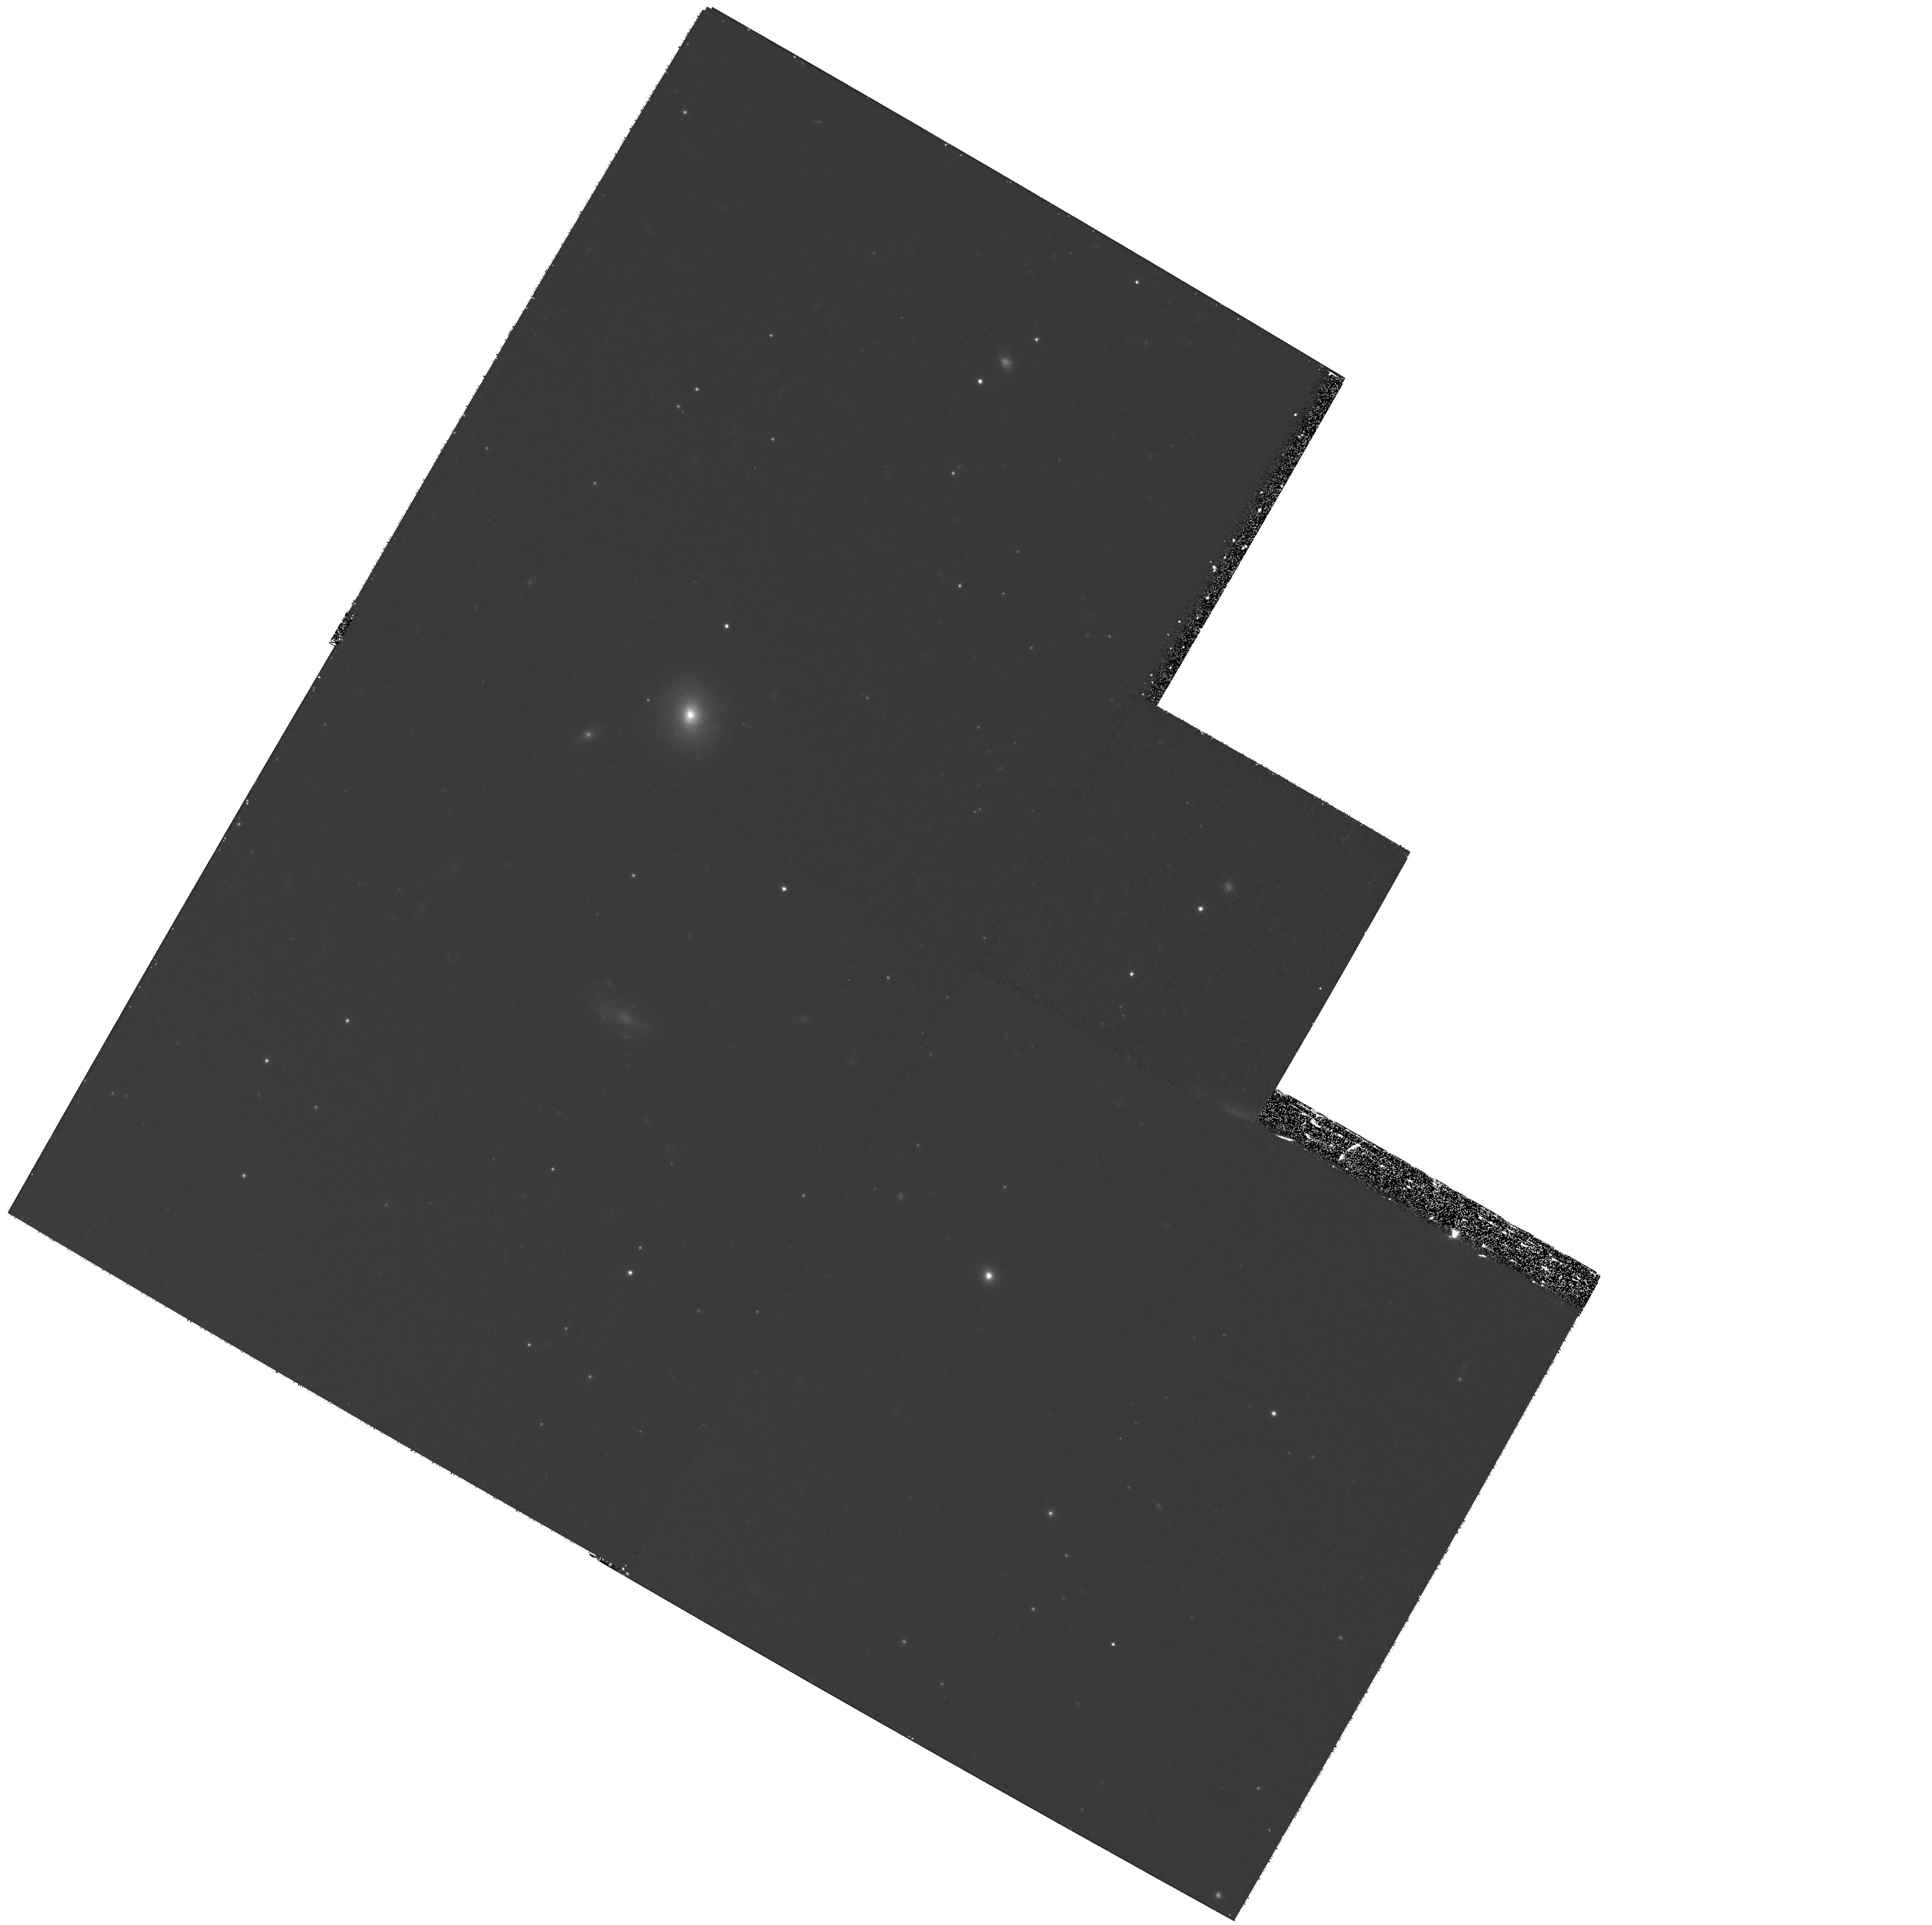
Target: NGC4472-FIELD3. Instrument: WFPC2/PC. Filter: F555W. Exposure: 1.2 h. Observation ID: hst_11209_03_wfpc2_pc_f555w_ua0u03

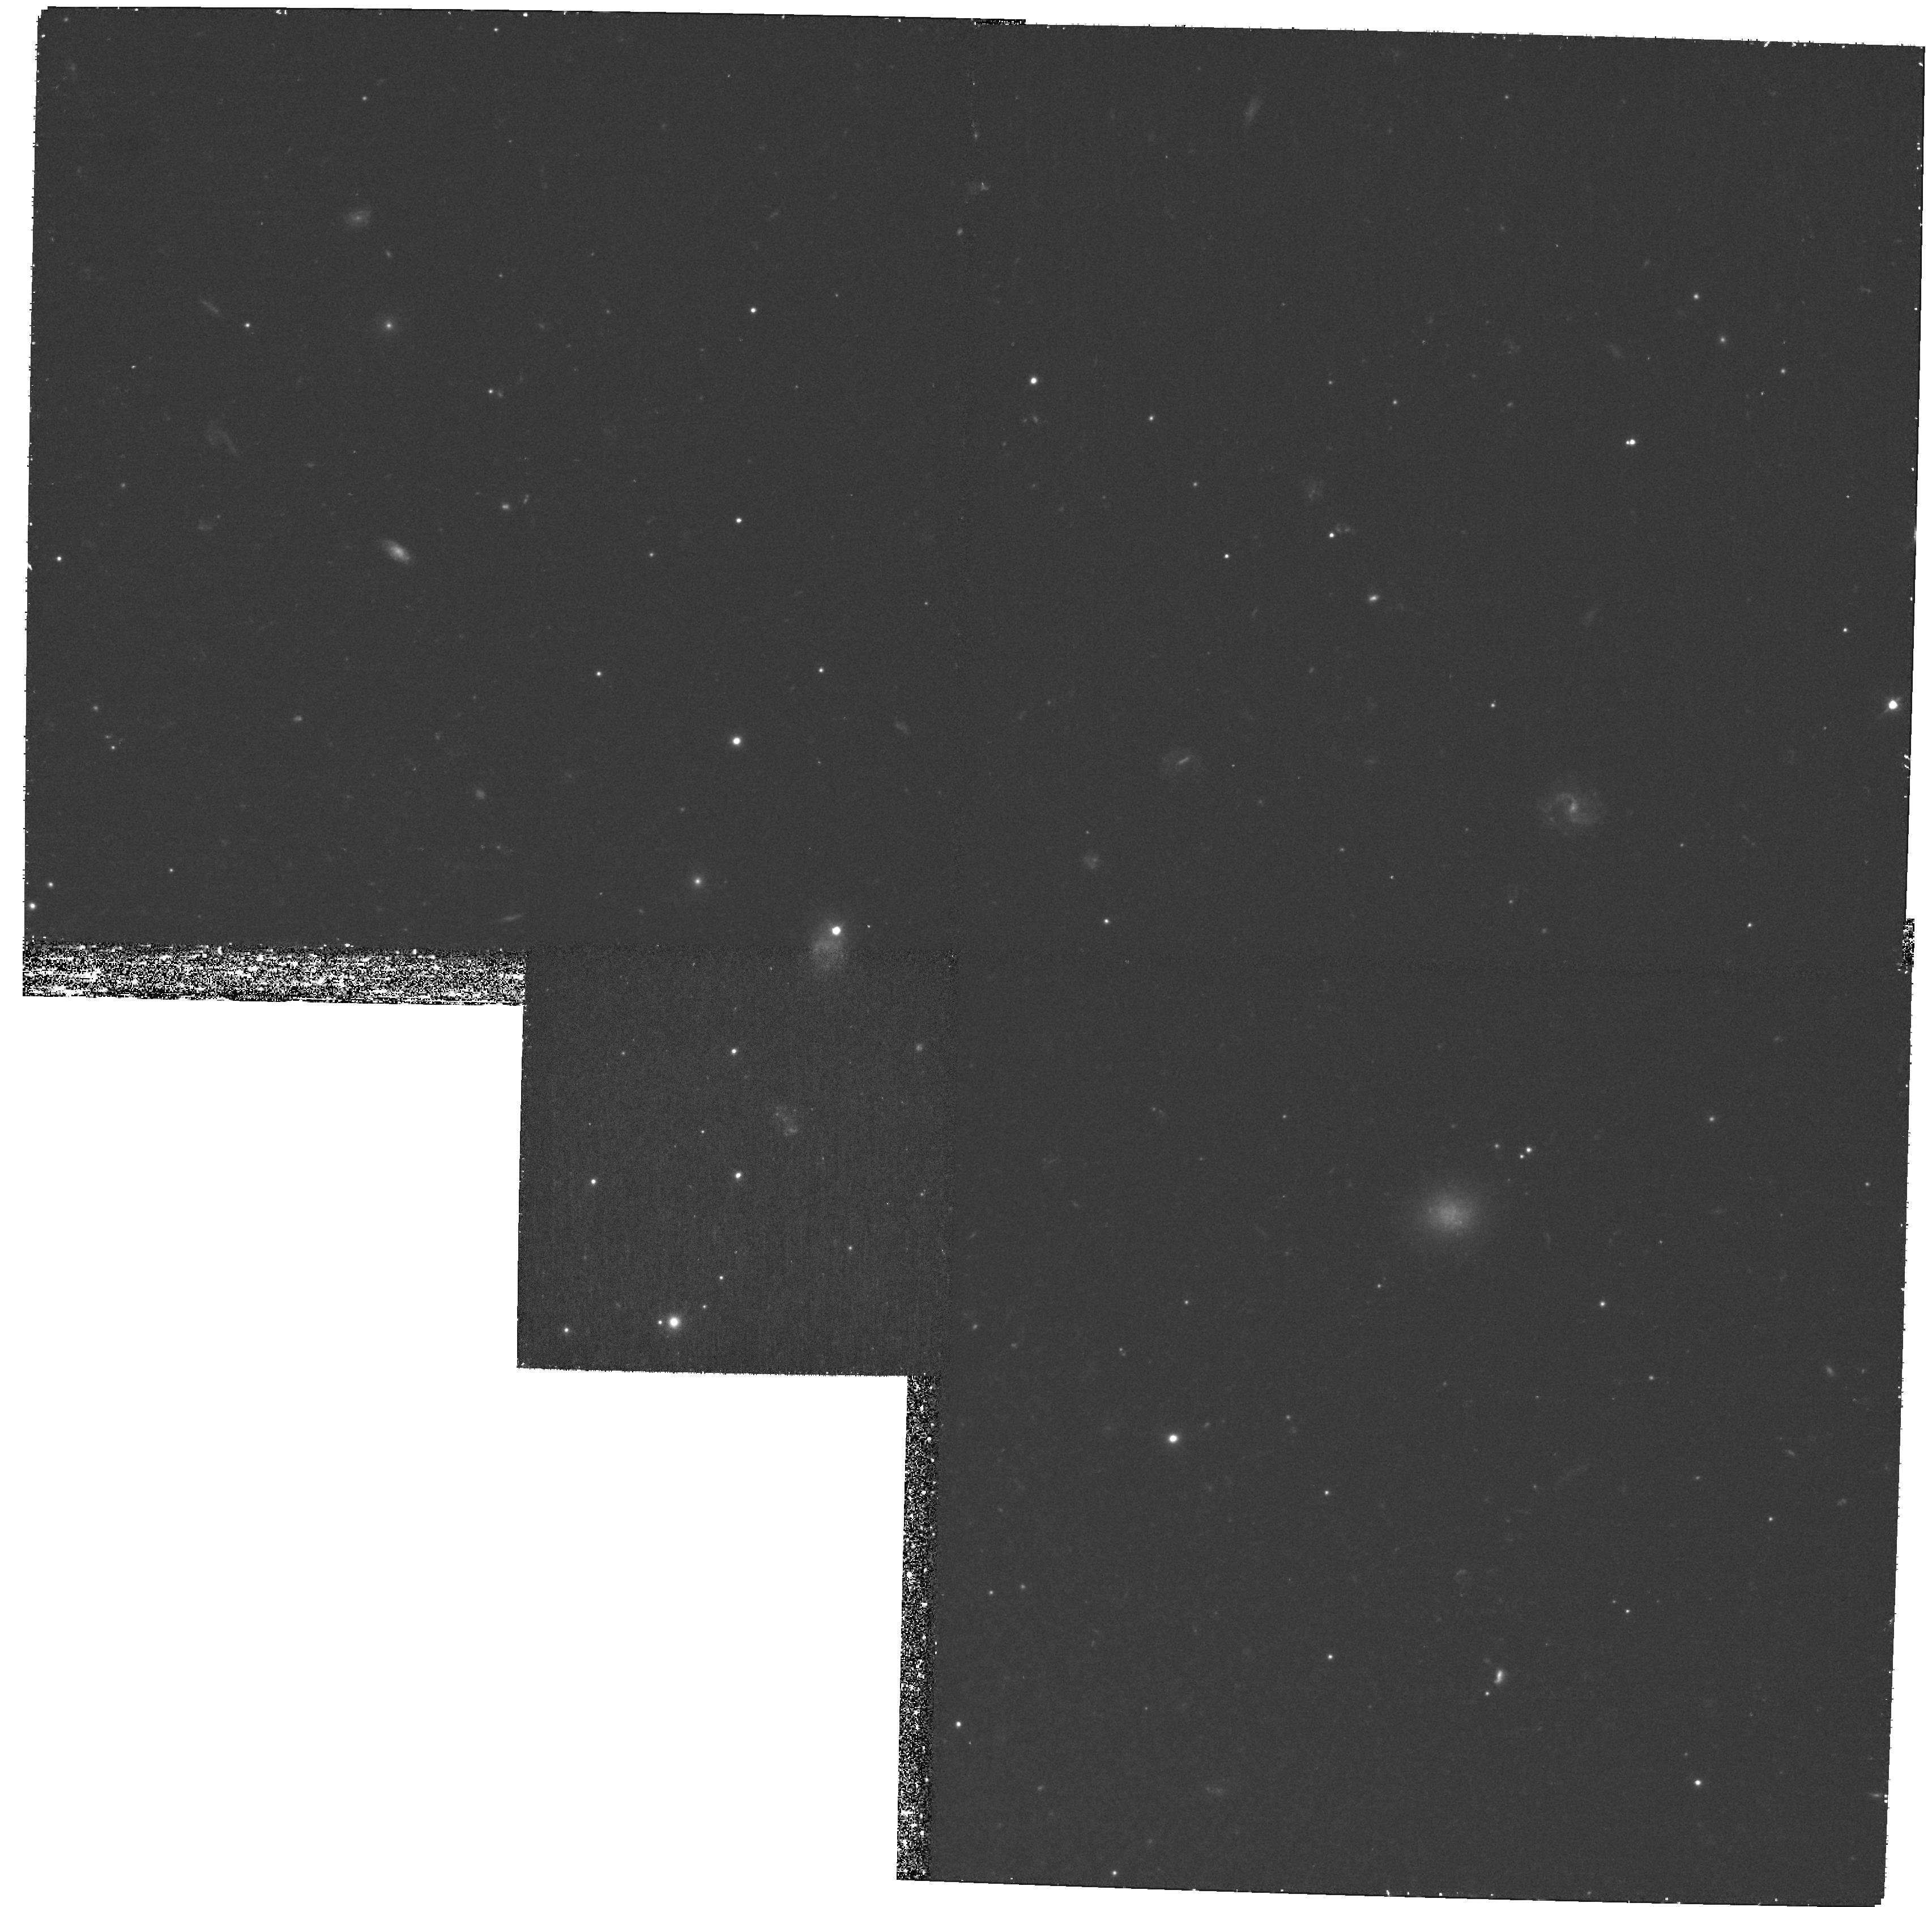
Target: NGC4472-FIELD2. Instrument: WFPC2/PC. Filter: F555W. Exposure: 1.2 h. Observation ID: hst_11209_02_wfpc2_pc_f555w_ua0u02

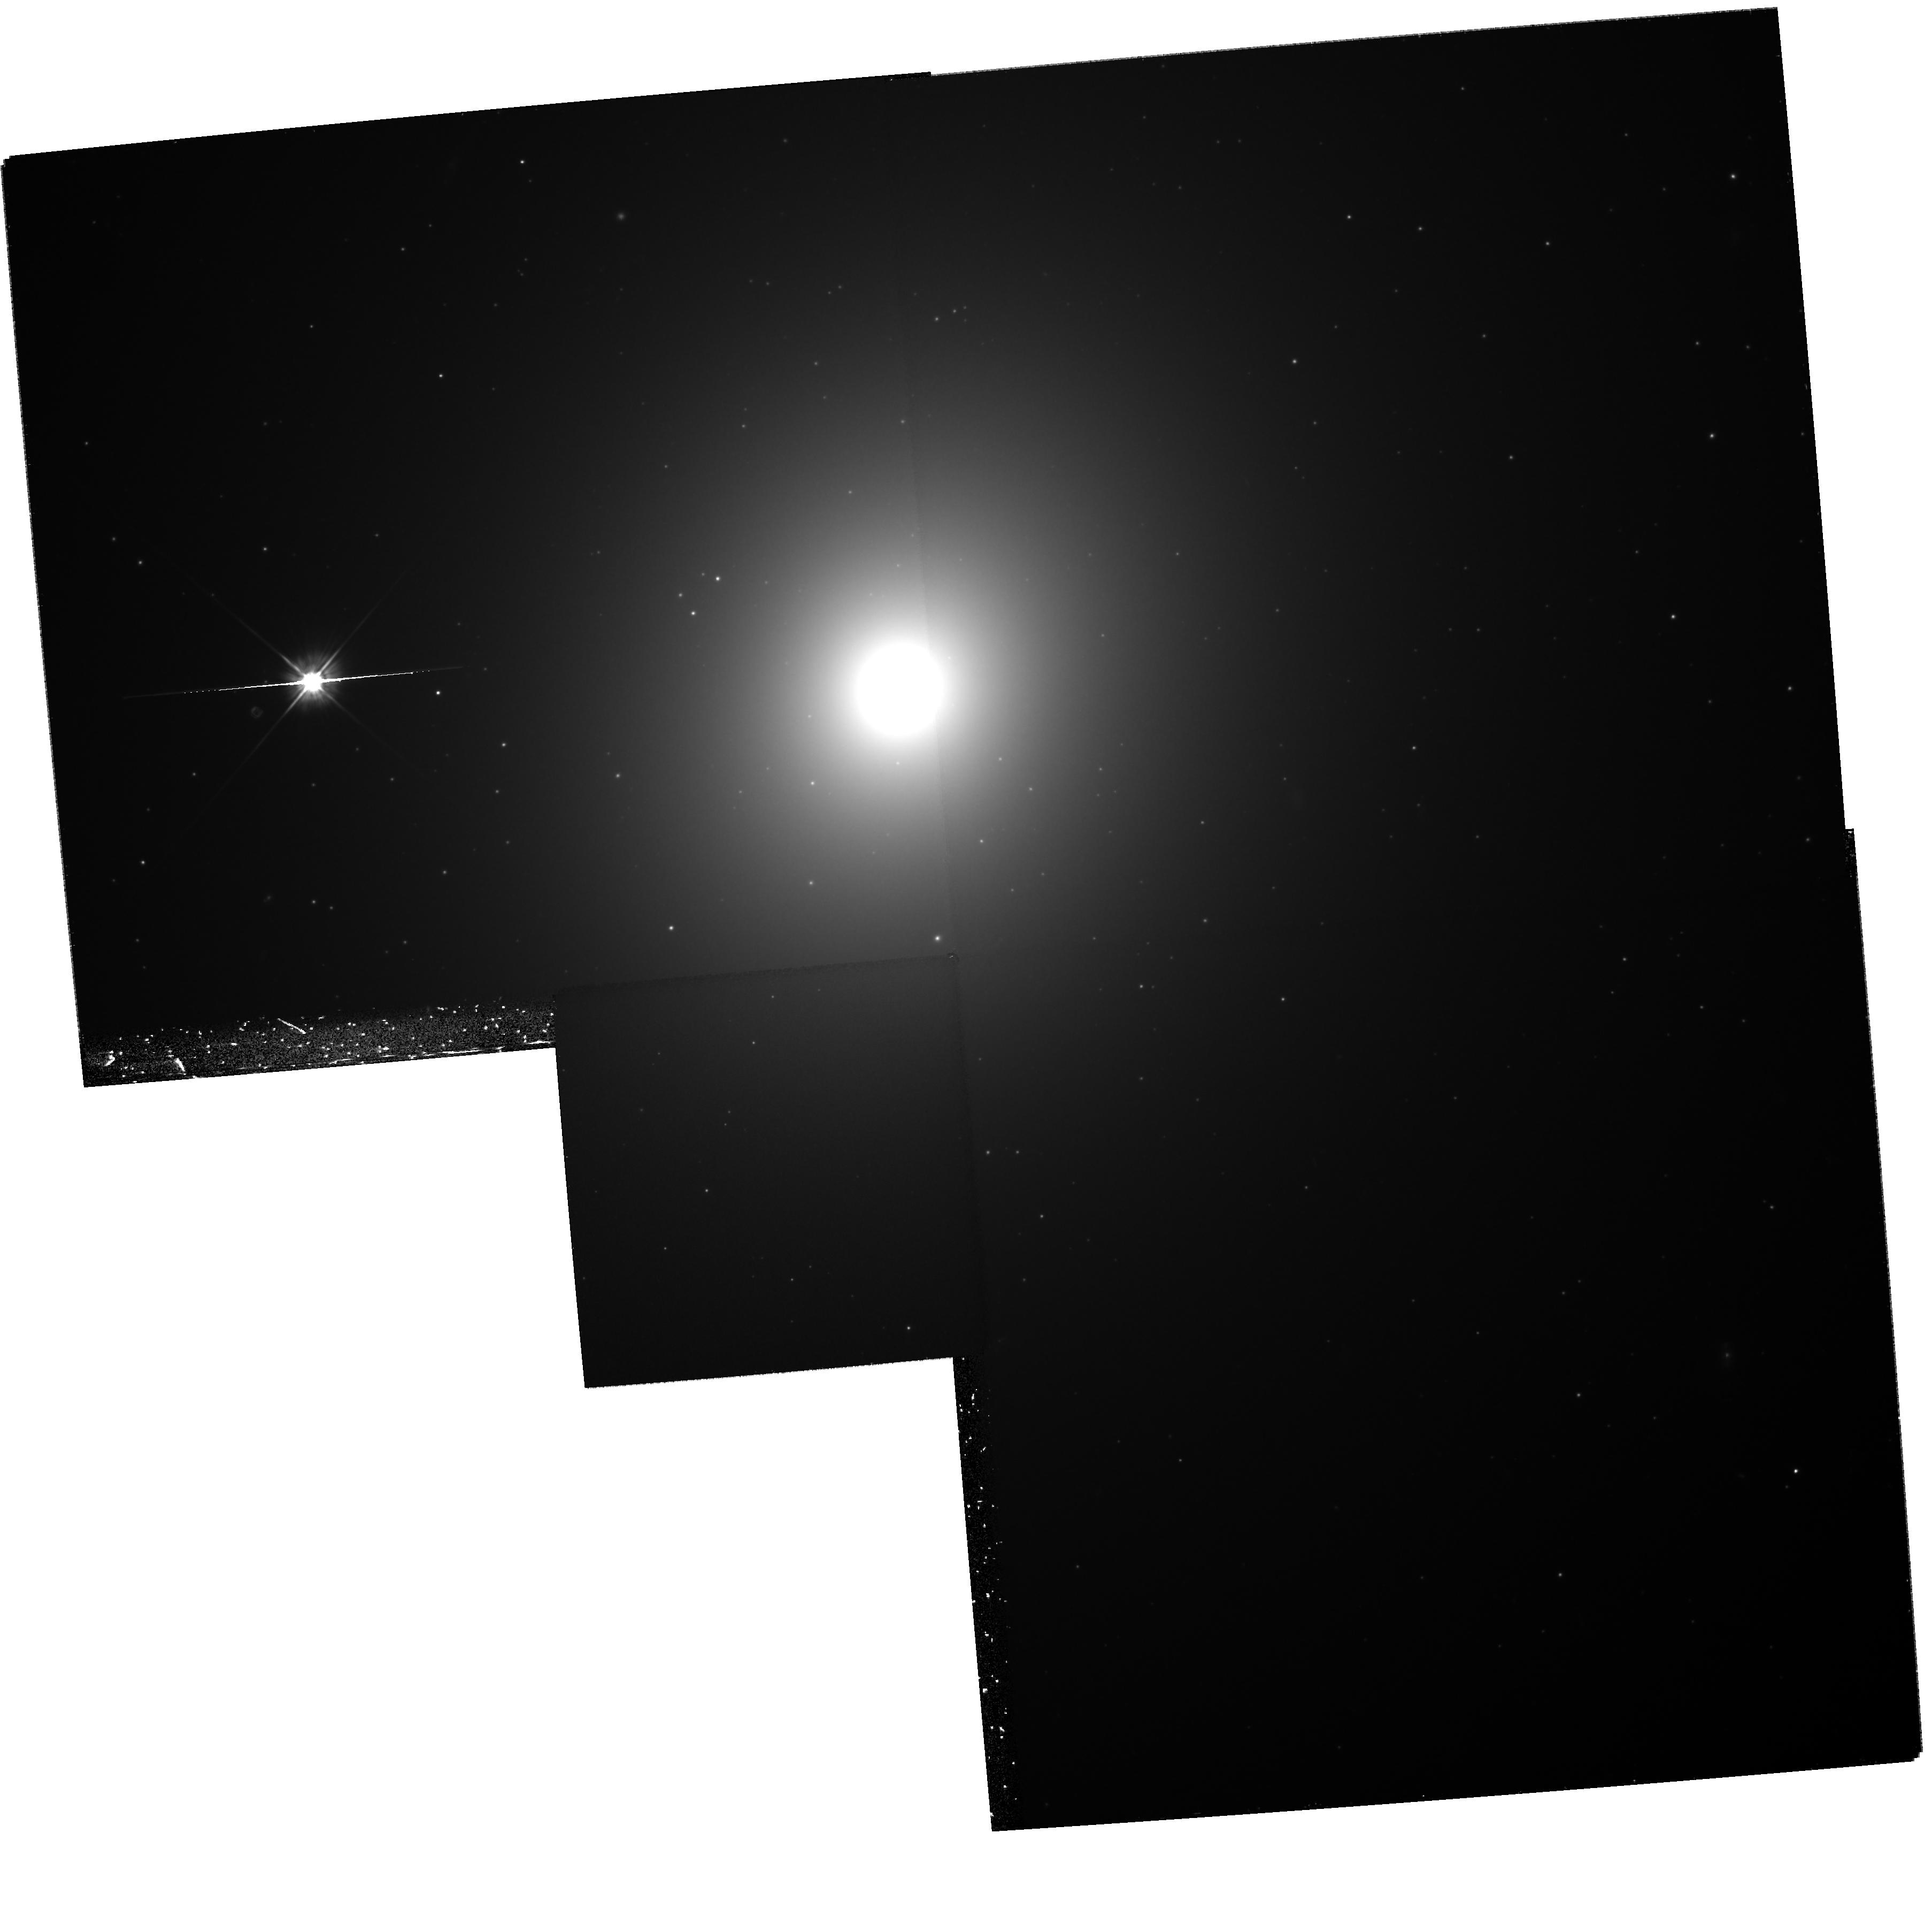
Target: NGC4472-FIELD5. Instrument: WFPC2/PC. Filter: F555W. Exposure: 1.2 h. Observation ID: hst_11209_05_wfpc2_pc_f555w_ua0u05

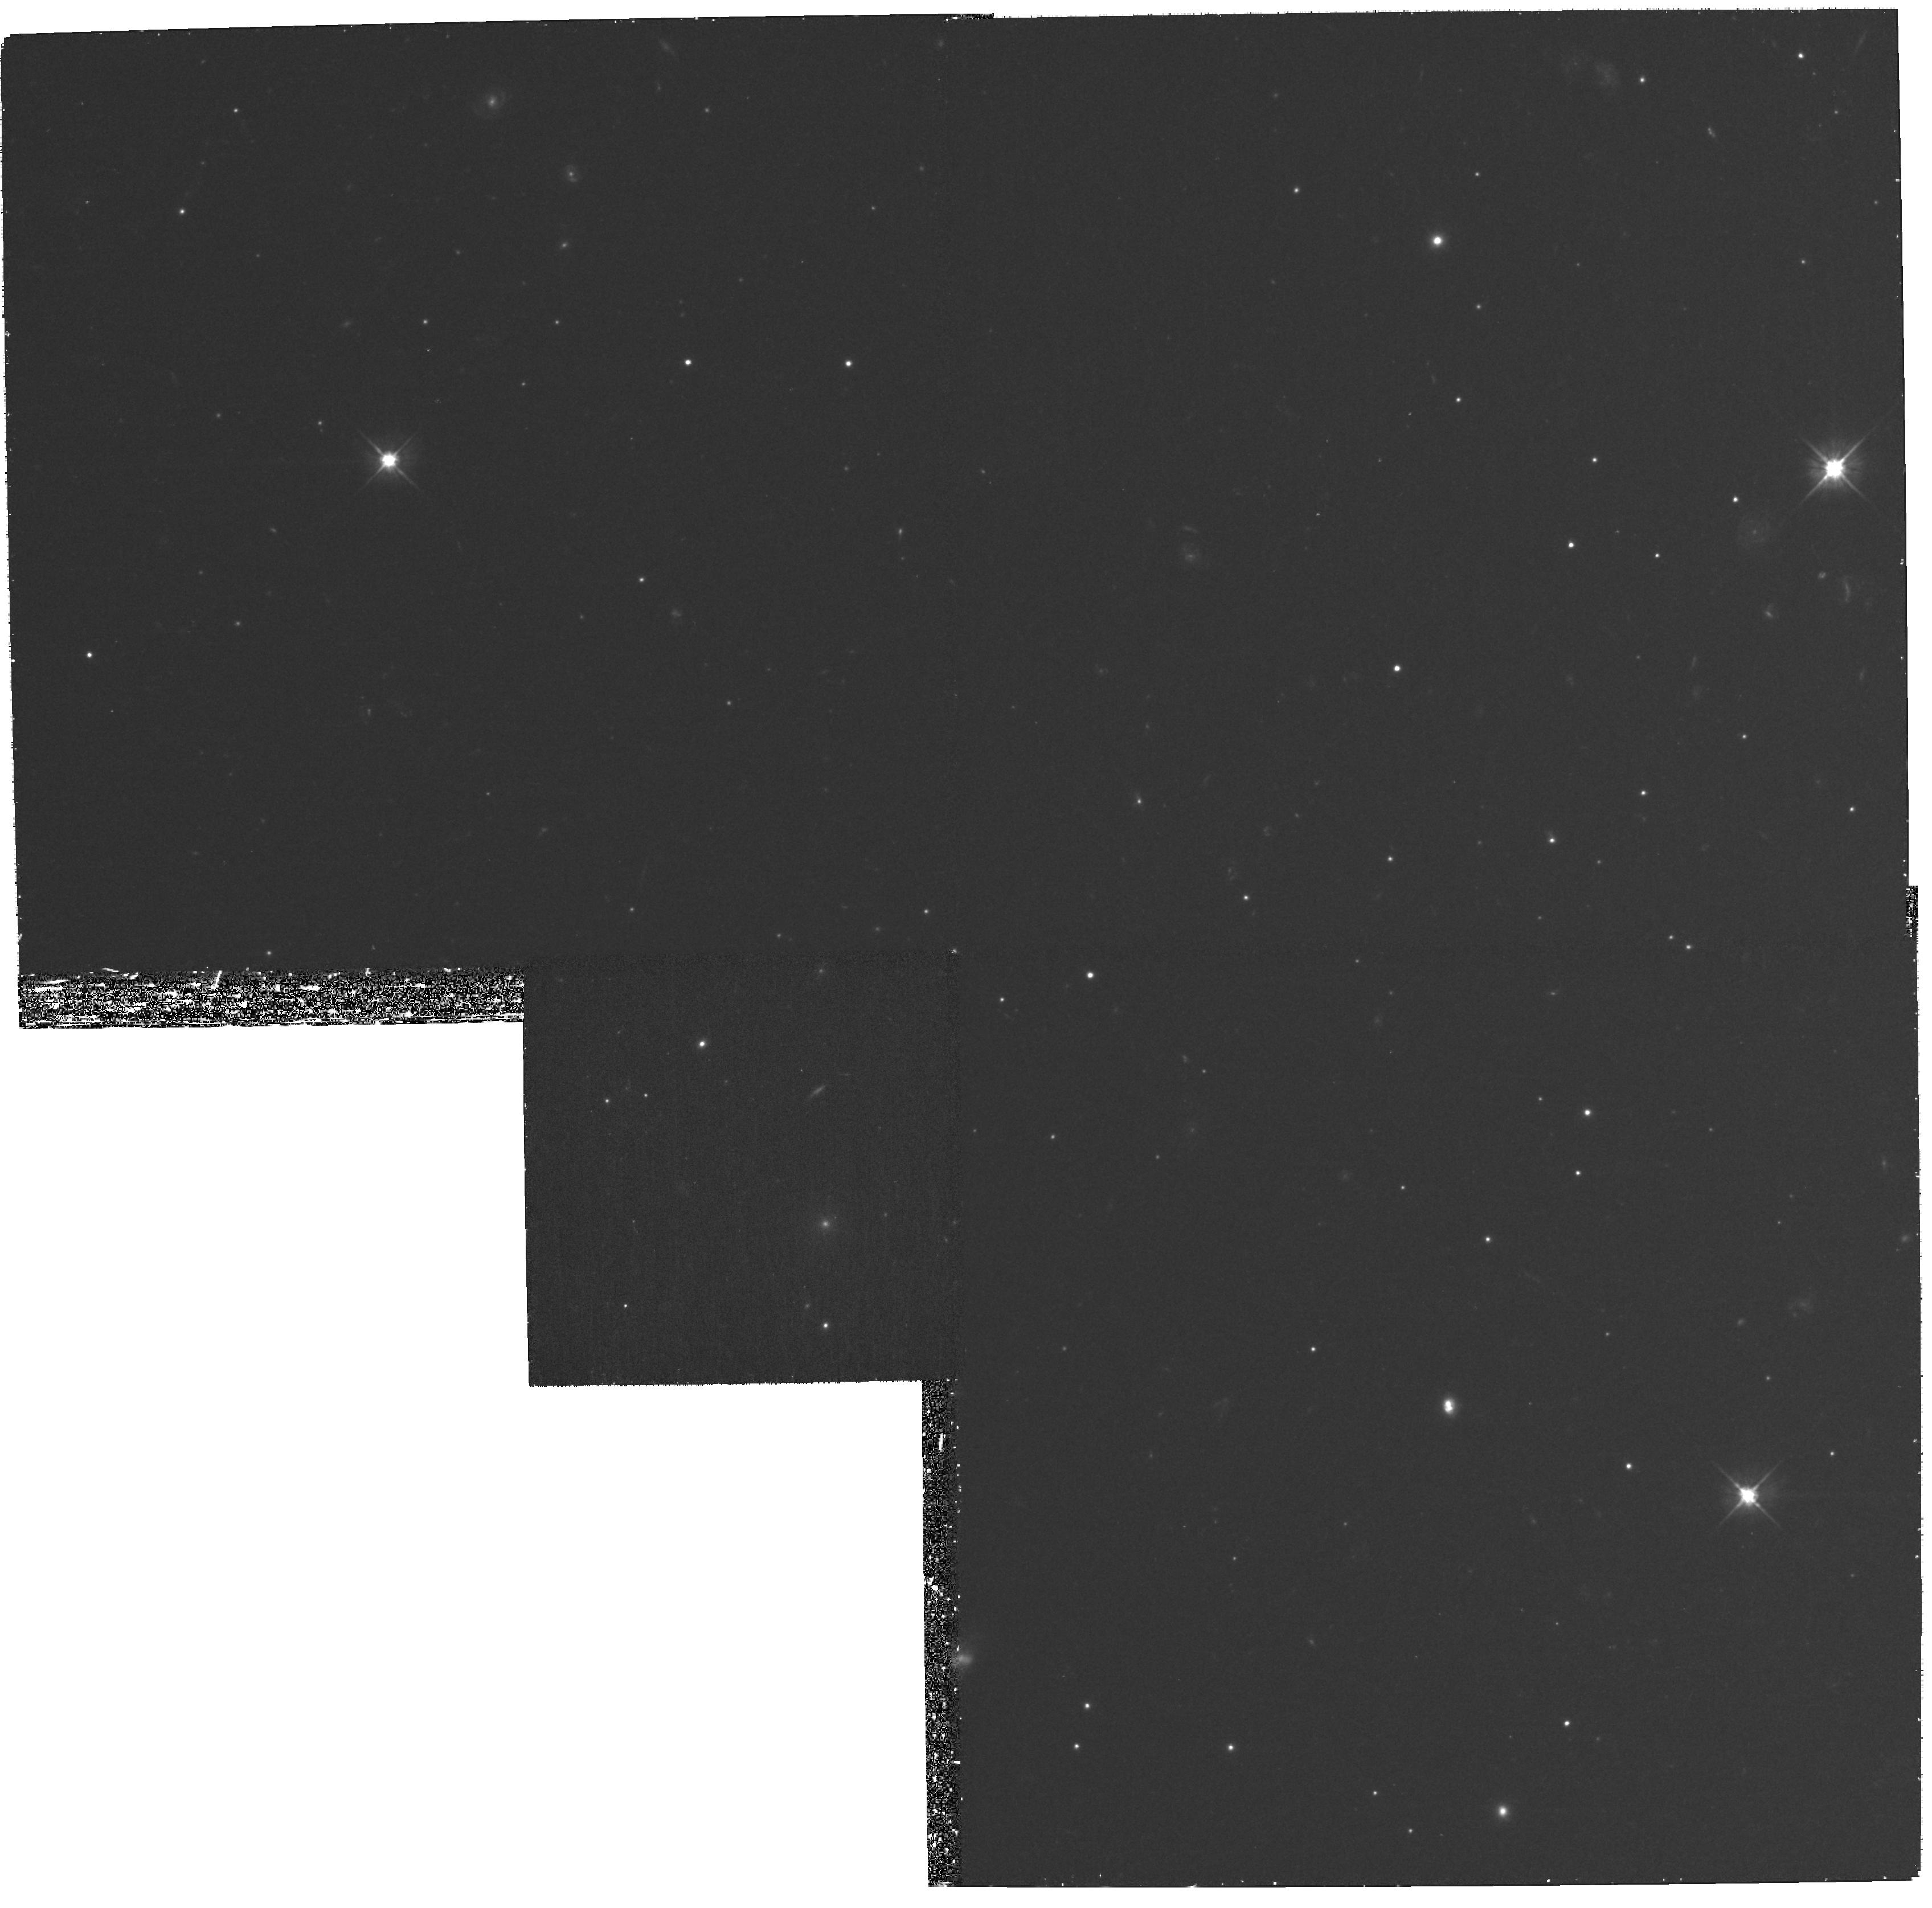
Target: NGC4472-FIELD4. Instrument: WFPC2/PC. Filter: F555W. Exposure: 1.2 h. Observation ID: hst_11209_04_wfpc2_pc_f555w_ua0u04

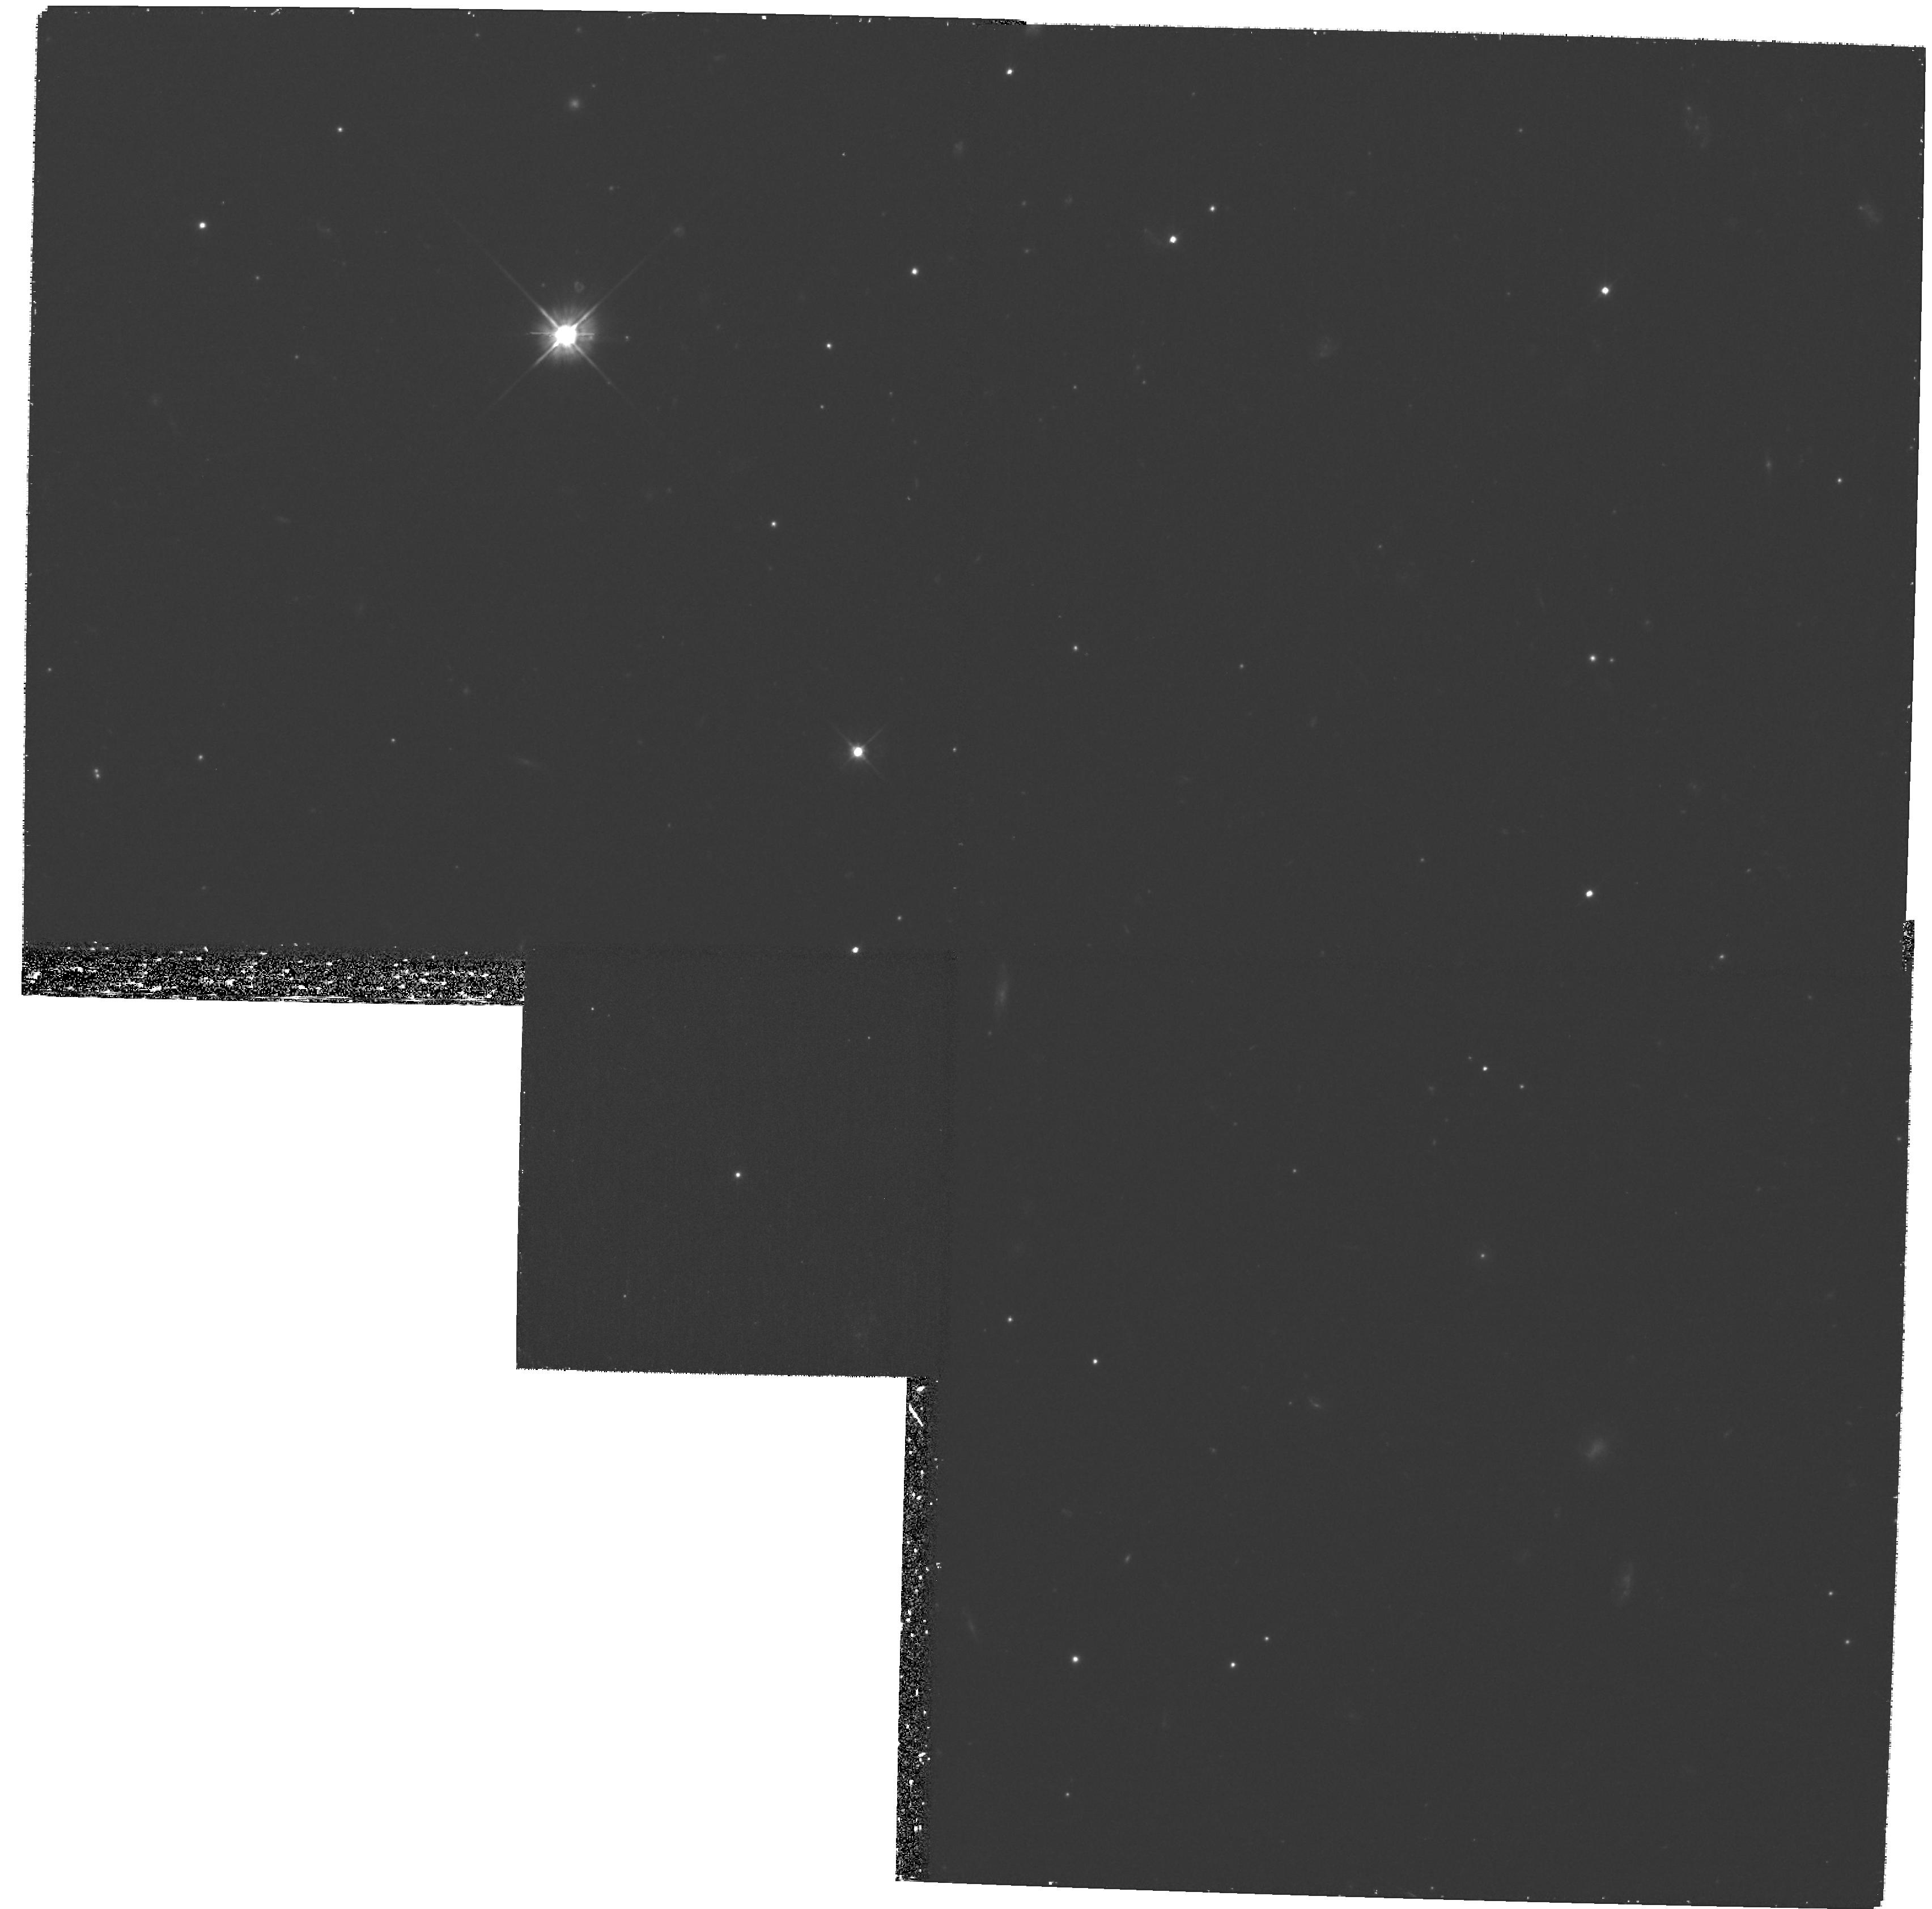
Target: NGC4472-BHGC. Instrument: WFPC2/PC. Filter: F555W. Exposure: 1.2 h. Observation ID: hst_11209_01_wfpc2_pc_f555w_ua0u01

Determining the Structural Parameters of the First Globular Cluster Found to Host an Black-Hole X-ray Binary (PI: Zepf, Stephen E.)

We recently published the discovery of the first black hole X-ray binary in a globular cluster. This object is located in a bright globular cluster around the Virgo elliptical NGC 4472. Here we propose to obtain HST PC images of this black-hole hosting globular cluster and a sample of other NGC 4472 globulars. We will use these data to determine the structural parameters of both the globular cluster known to have a black hole and a control sample of other NGC 4472 clusters. This will test recent theoretical predictions how black holes affect the structural parameters of globular clusters, and more generally will allow for the first time constraints on any relationship between the presence of a black hole and the surface brightness profiles of globular clusters. The deep WFPC2 images outside of the galaxy's central regions will also be invaluable for studying how the sizes and luminosity function of globular clusters depend on distance from the center of the galaxy, and thus address questions about the origin of the size differences between metal-rich and metal-poor clusters and the shape of the globular cluster luminosity function. In addition, parallel NIC3 images will allow the optical to near-infrared colors of NGC 4472 globular cluster to be determined over a wide range of galactocentric radii.